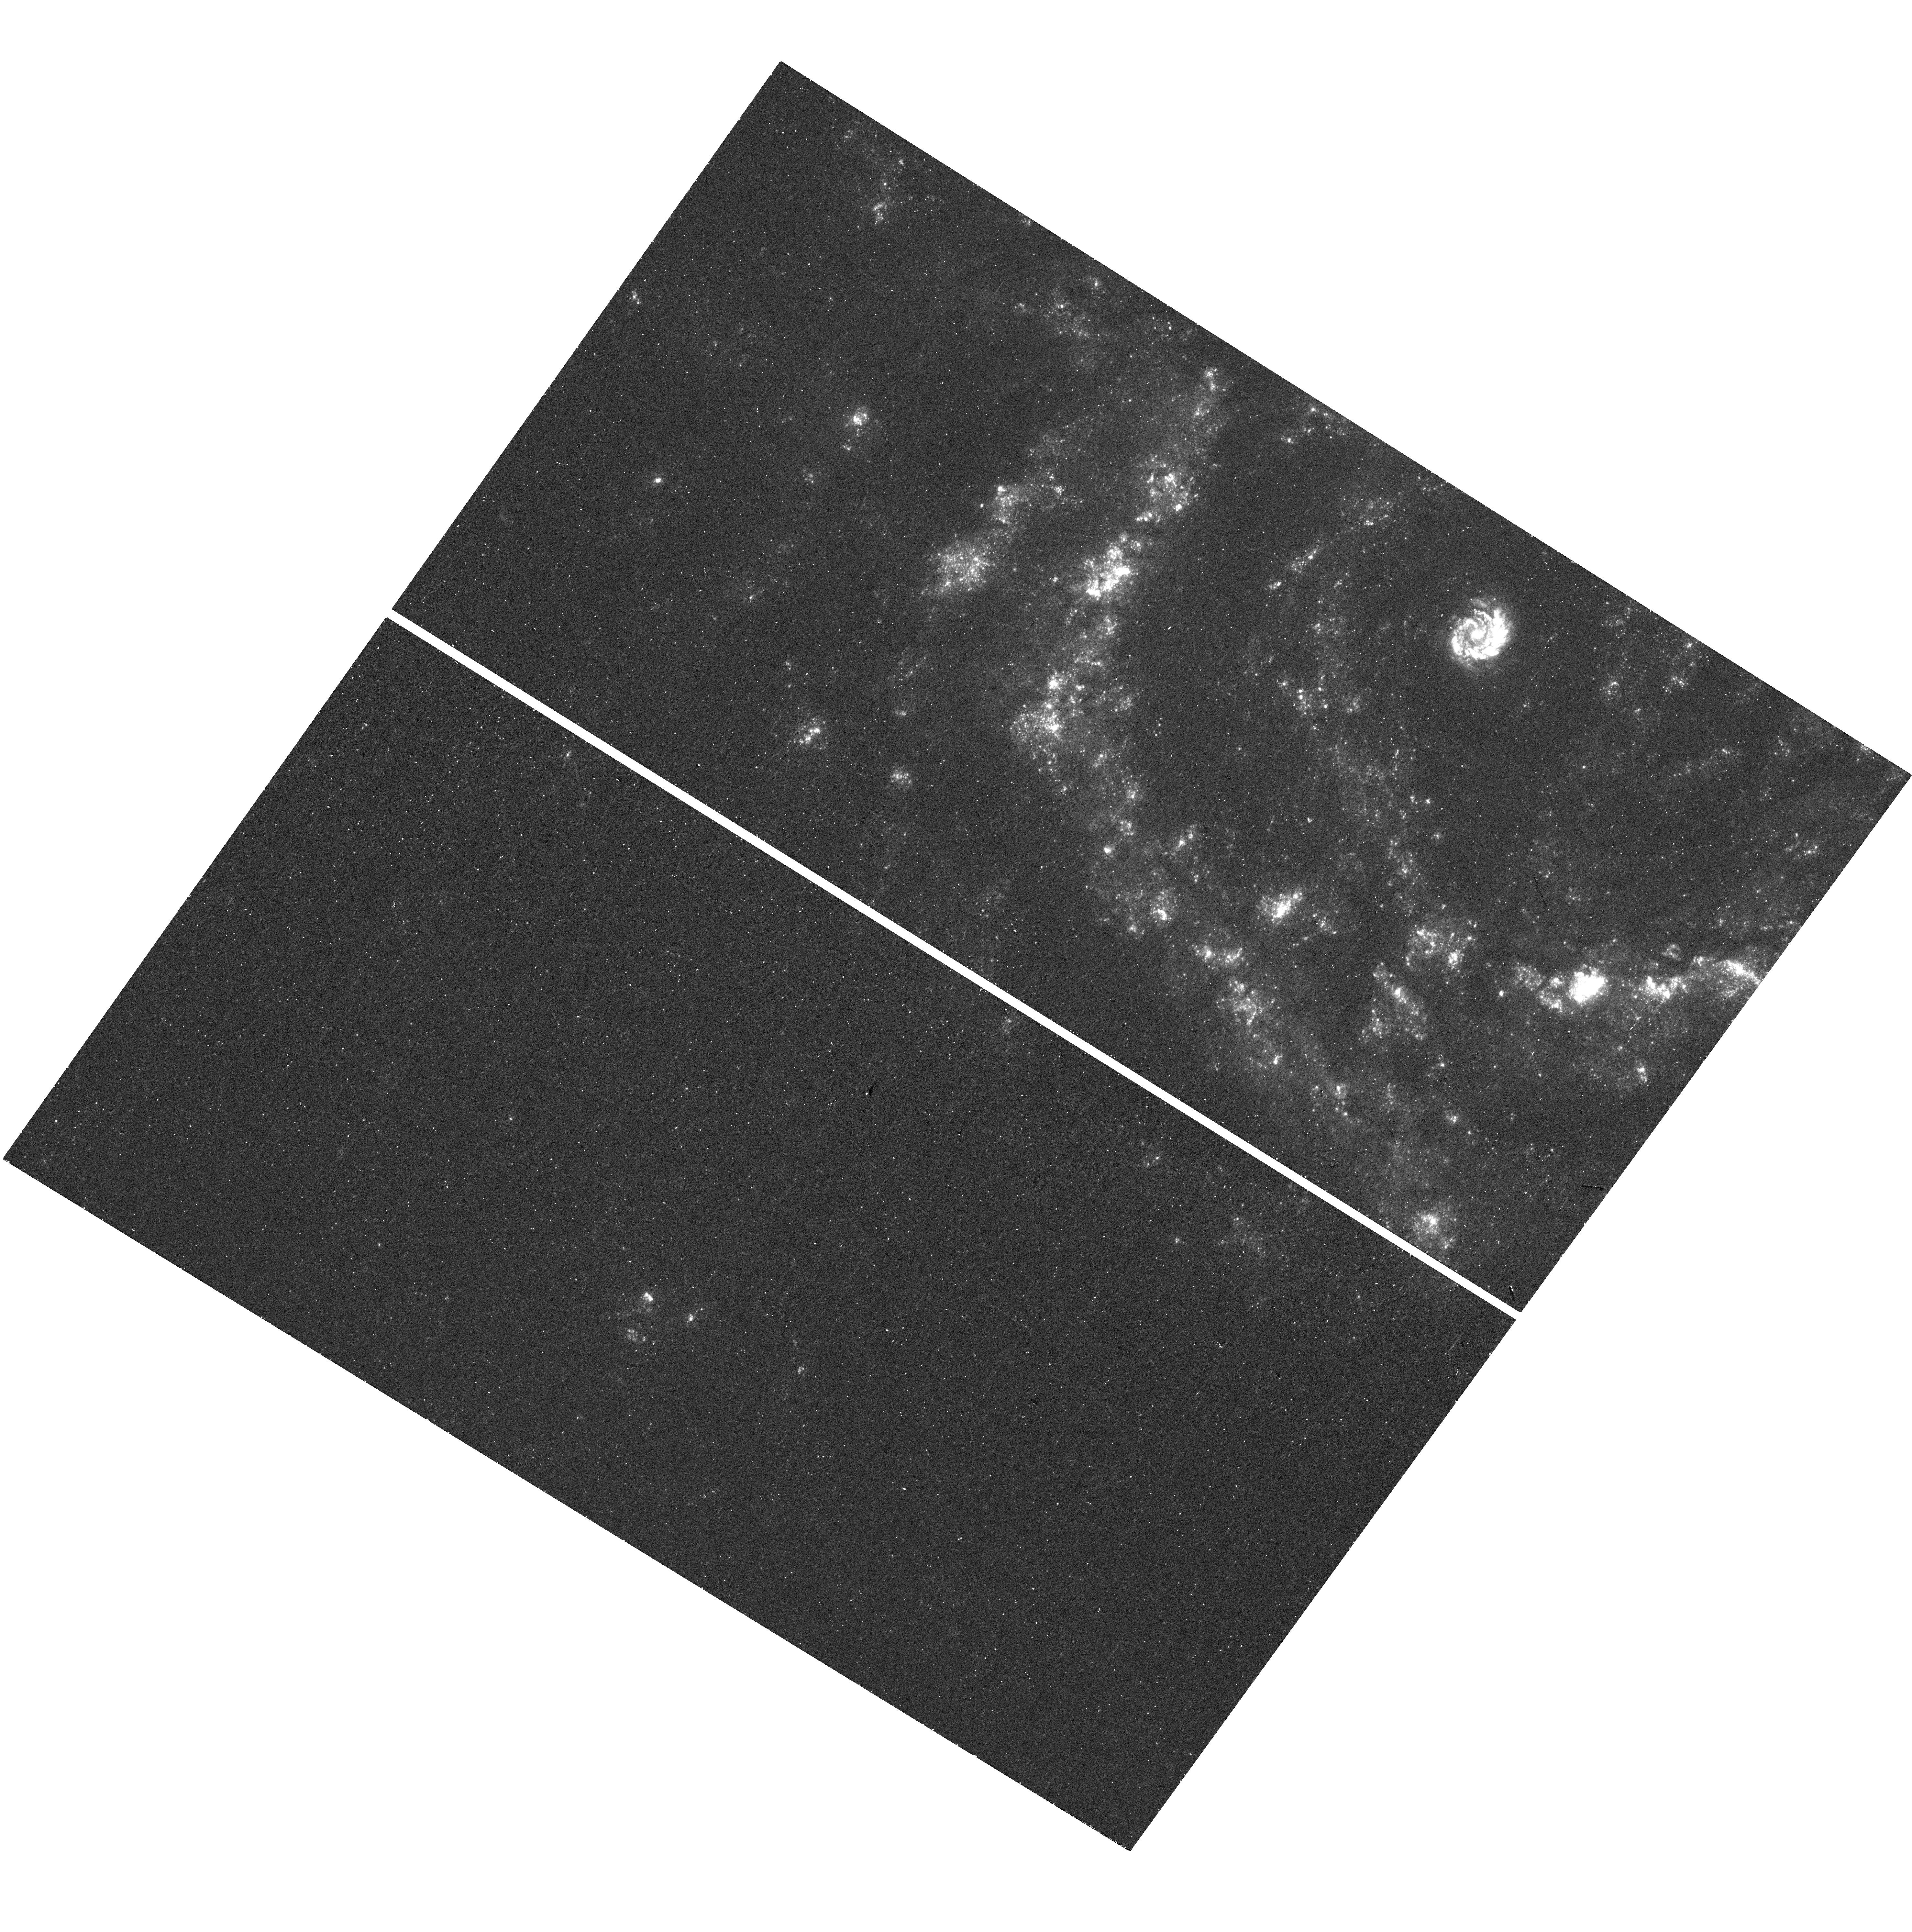
Target: SN2014DT. Instrument: WFC3/UVIS. Filter: F275W. Exposure: 14 min. Observation ID: hst_14779_70_wfc3_uvis_f275w_id7670

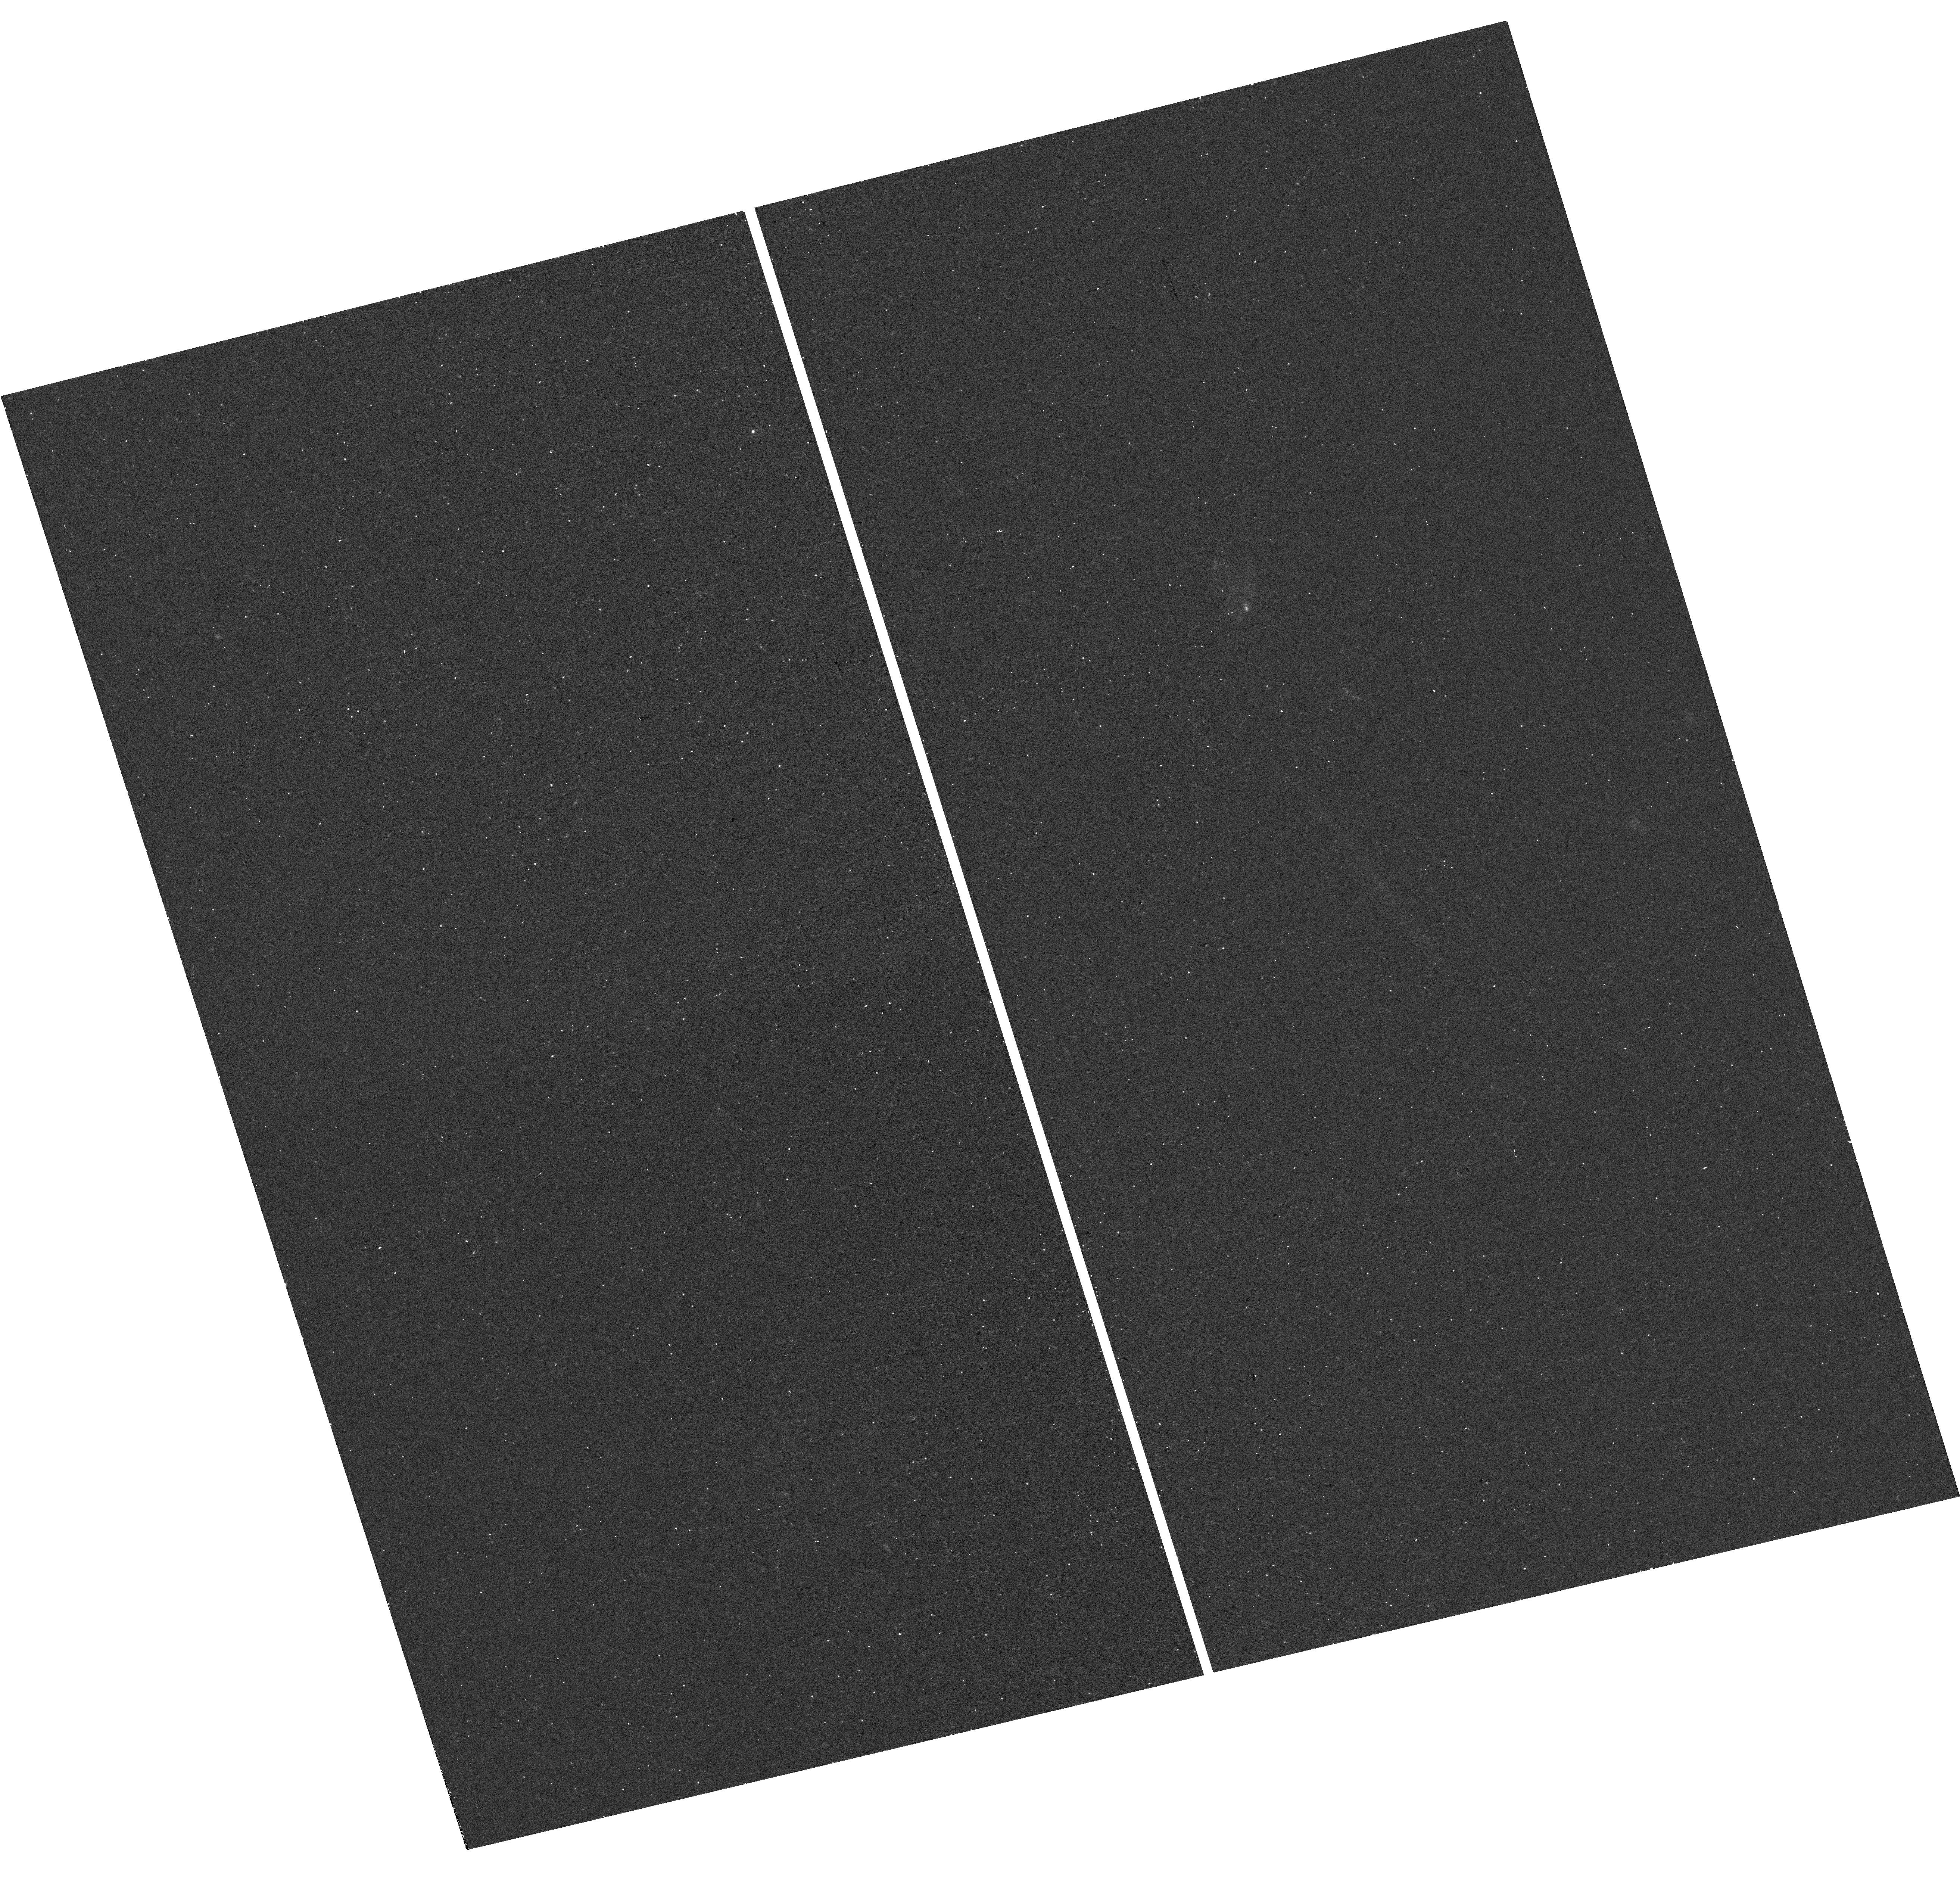
Target: PS1-14OO. Instrument: WFC3/UVIS. Filter: F275W. Exposure: 14 min. Observation ID: hst_14779_22_wfc3_uvis_f275w_id7622

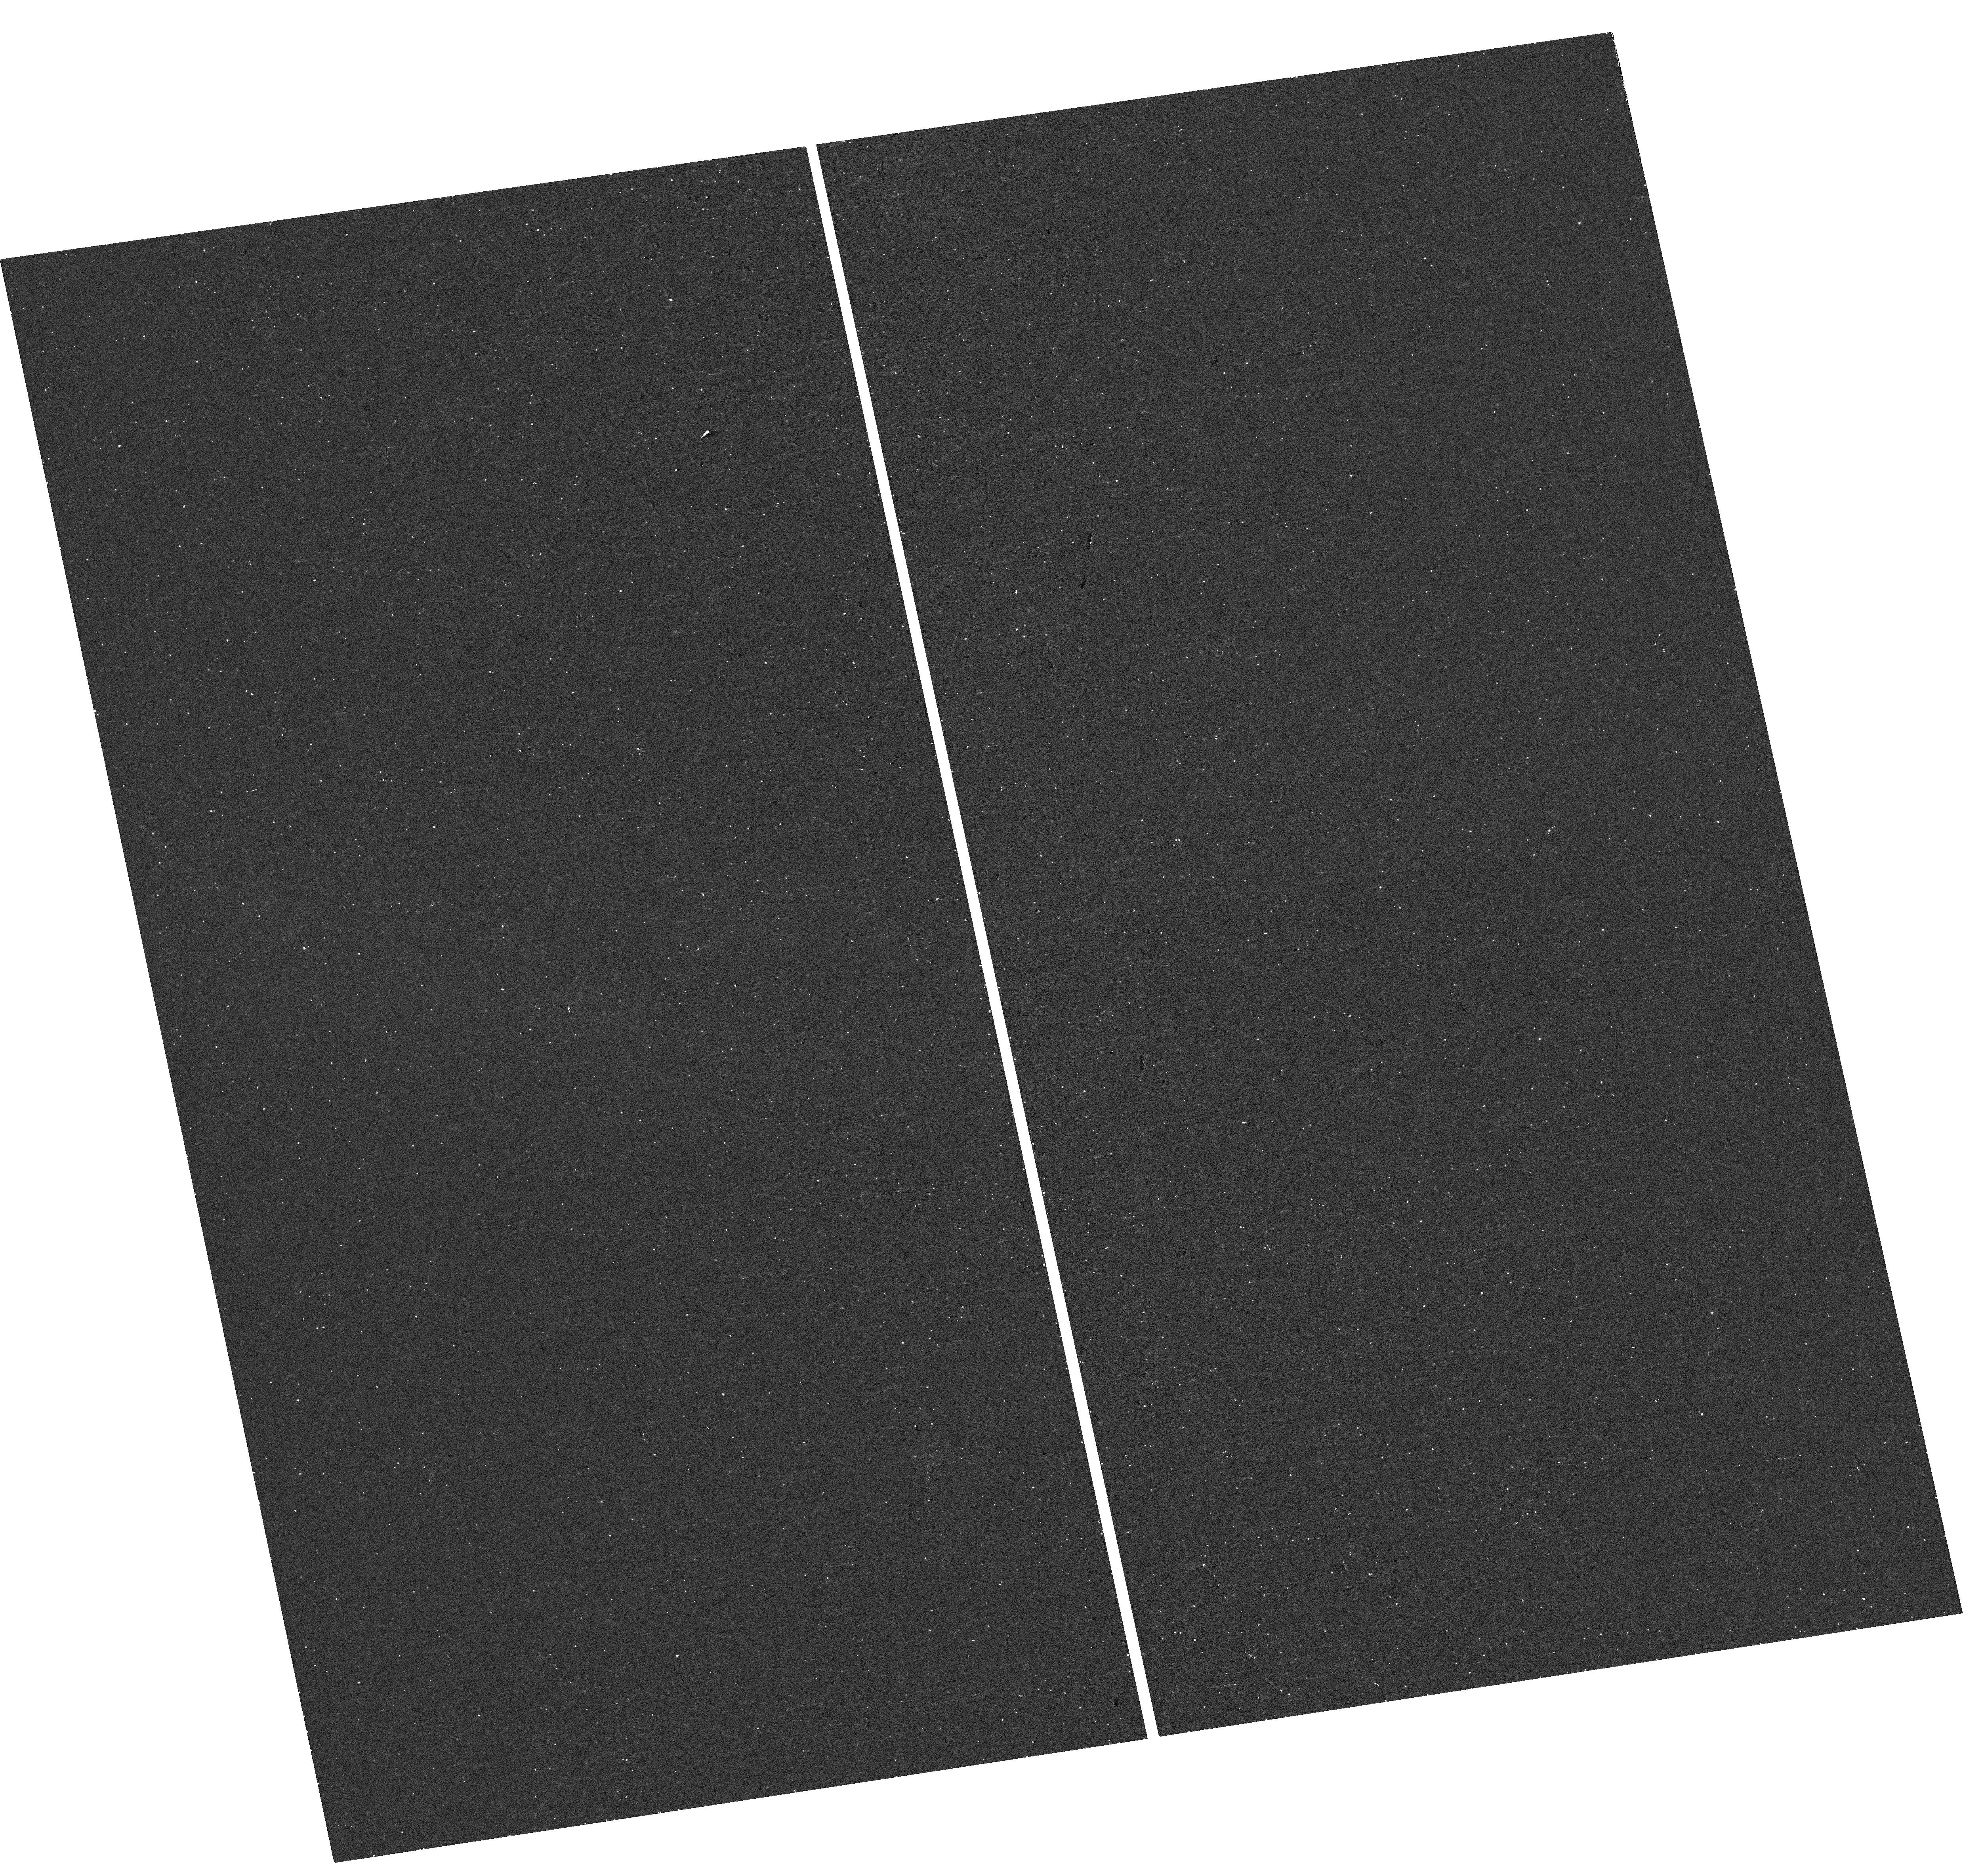
Target: SN2013GH. Instrument: WFC3/UVIS. Filter: F275W. Exposure: 14 min. Observation ID: hst_14779_79_wfc3_uvis_f275w_id7679

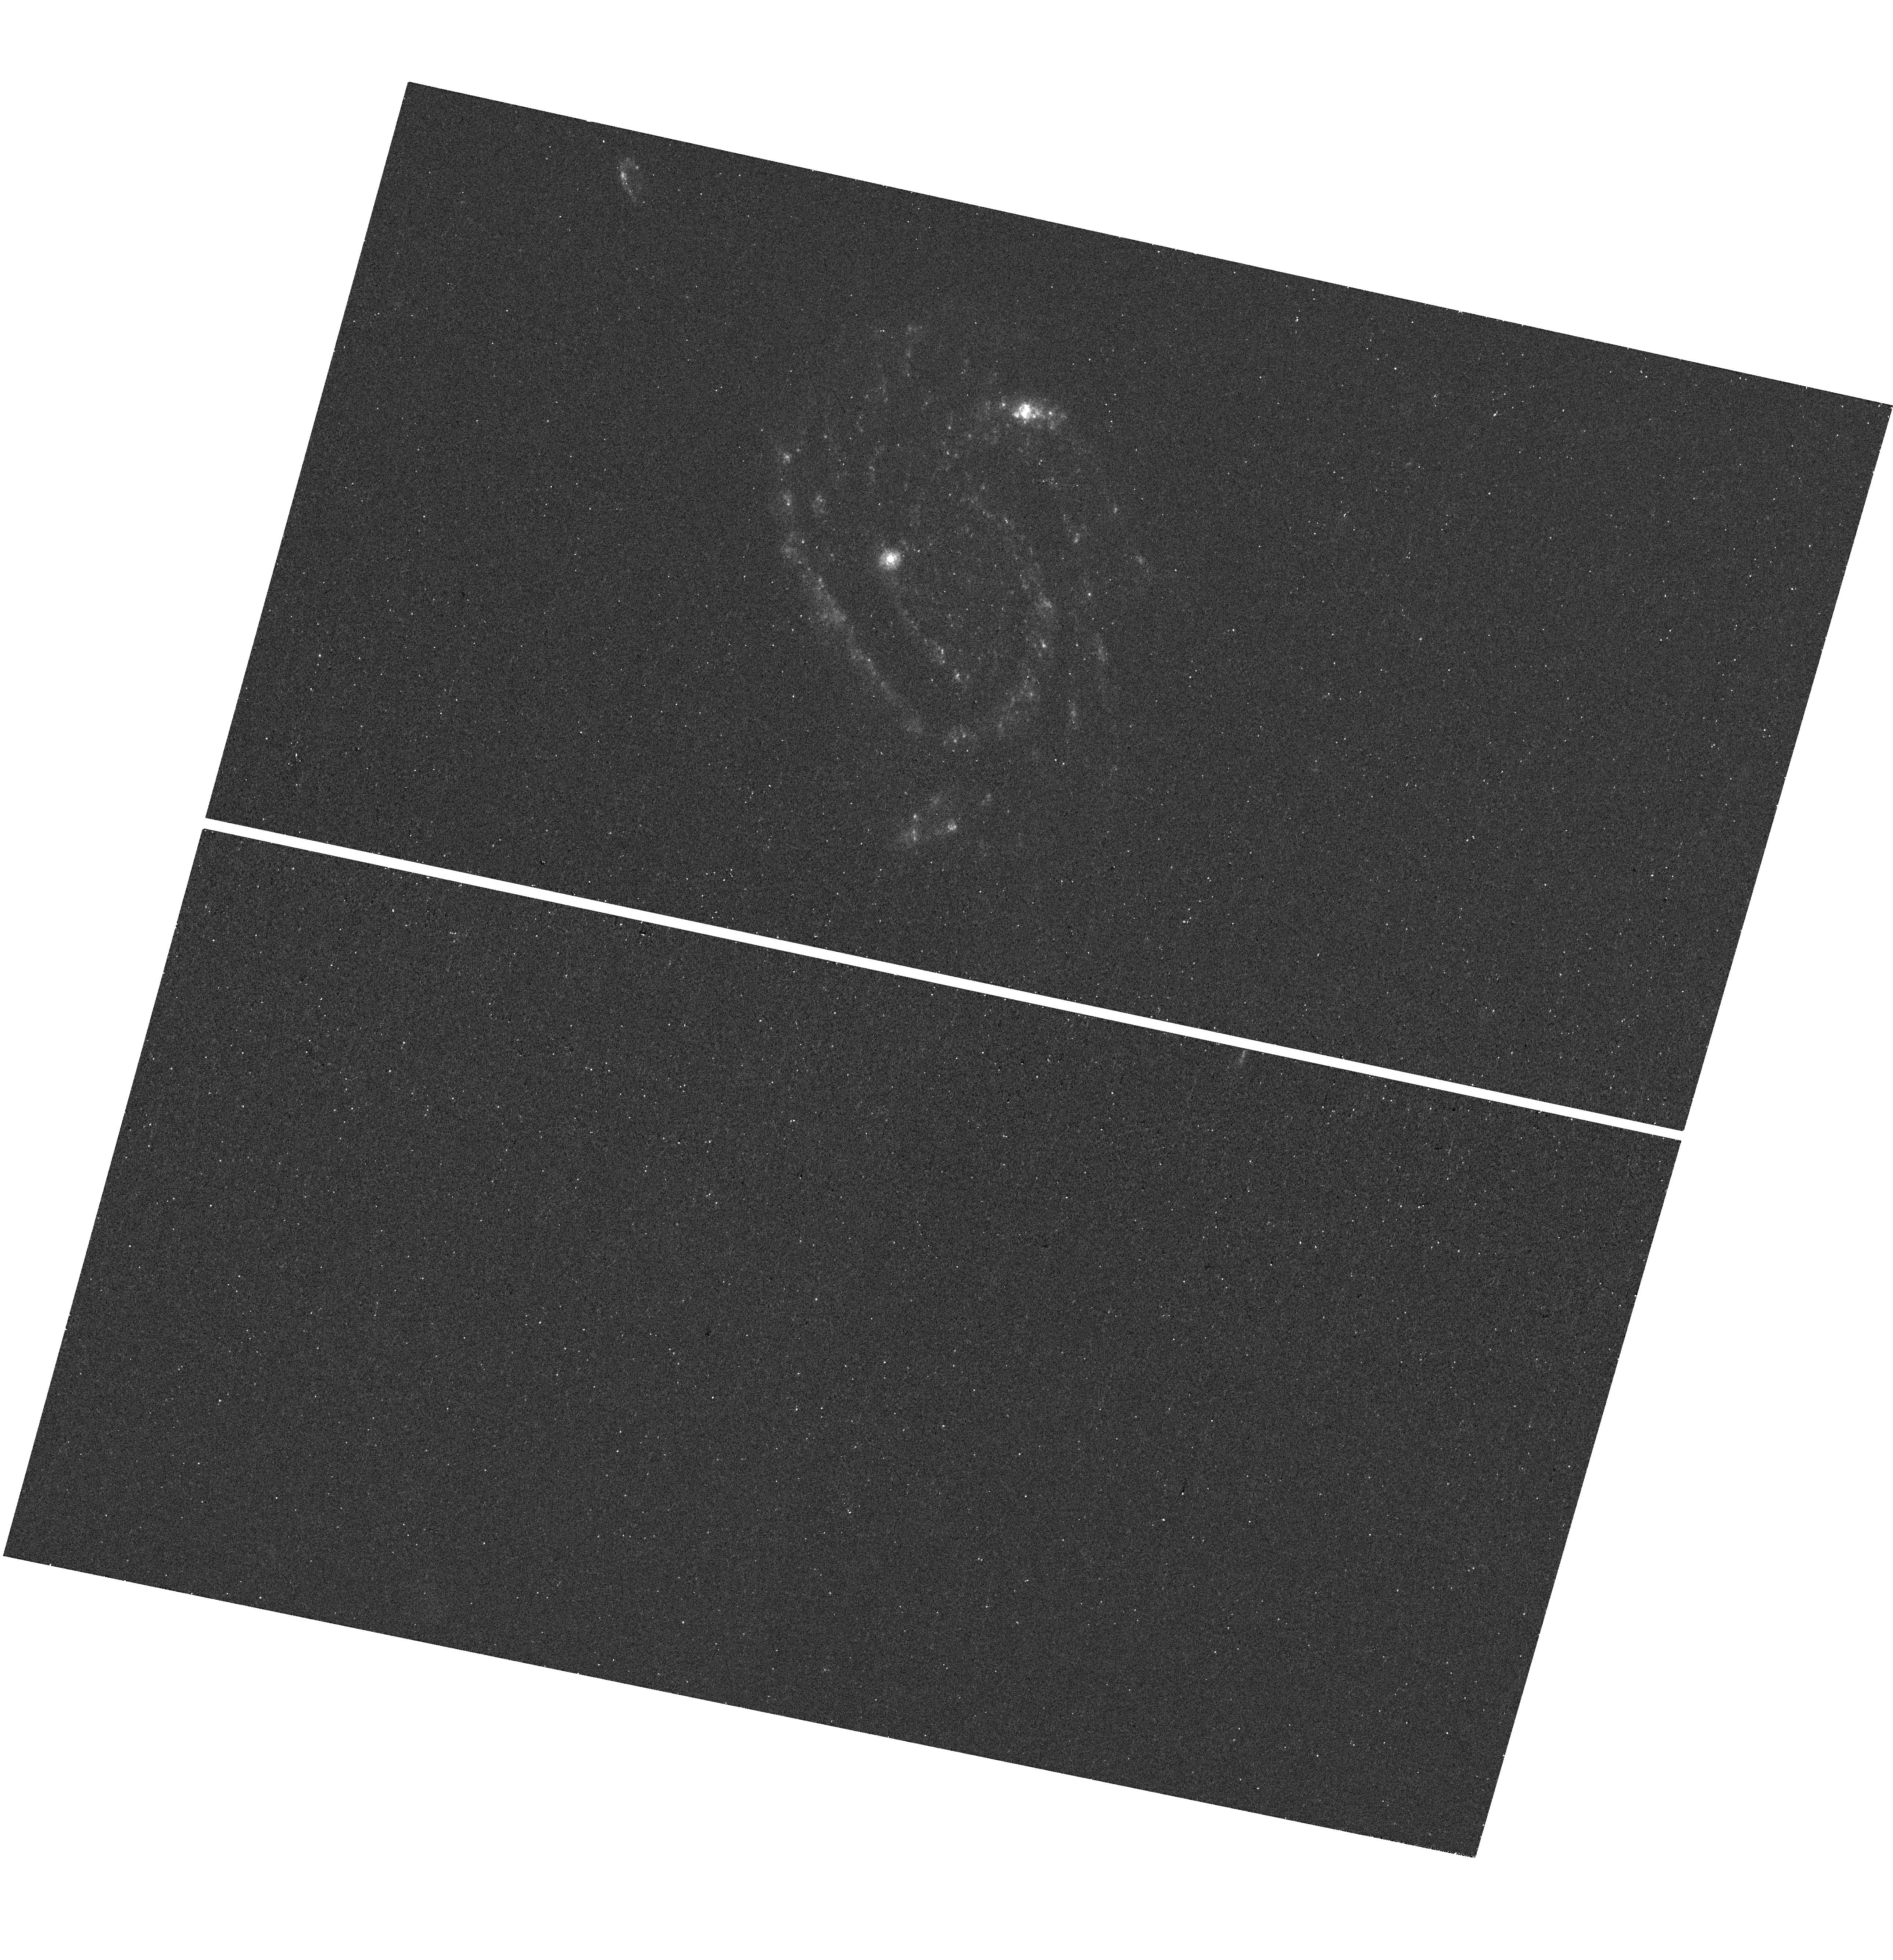
Target: SN2015BD. Instrument: WFC3/UVIS. Filter: F275W. Exposure: 14 min. Observation ID: hst_14779_40_wfc3_uvis_f275w_id7640

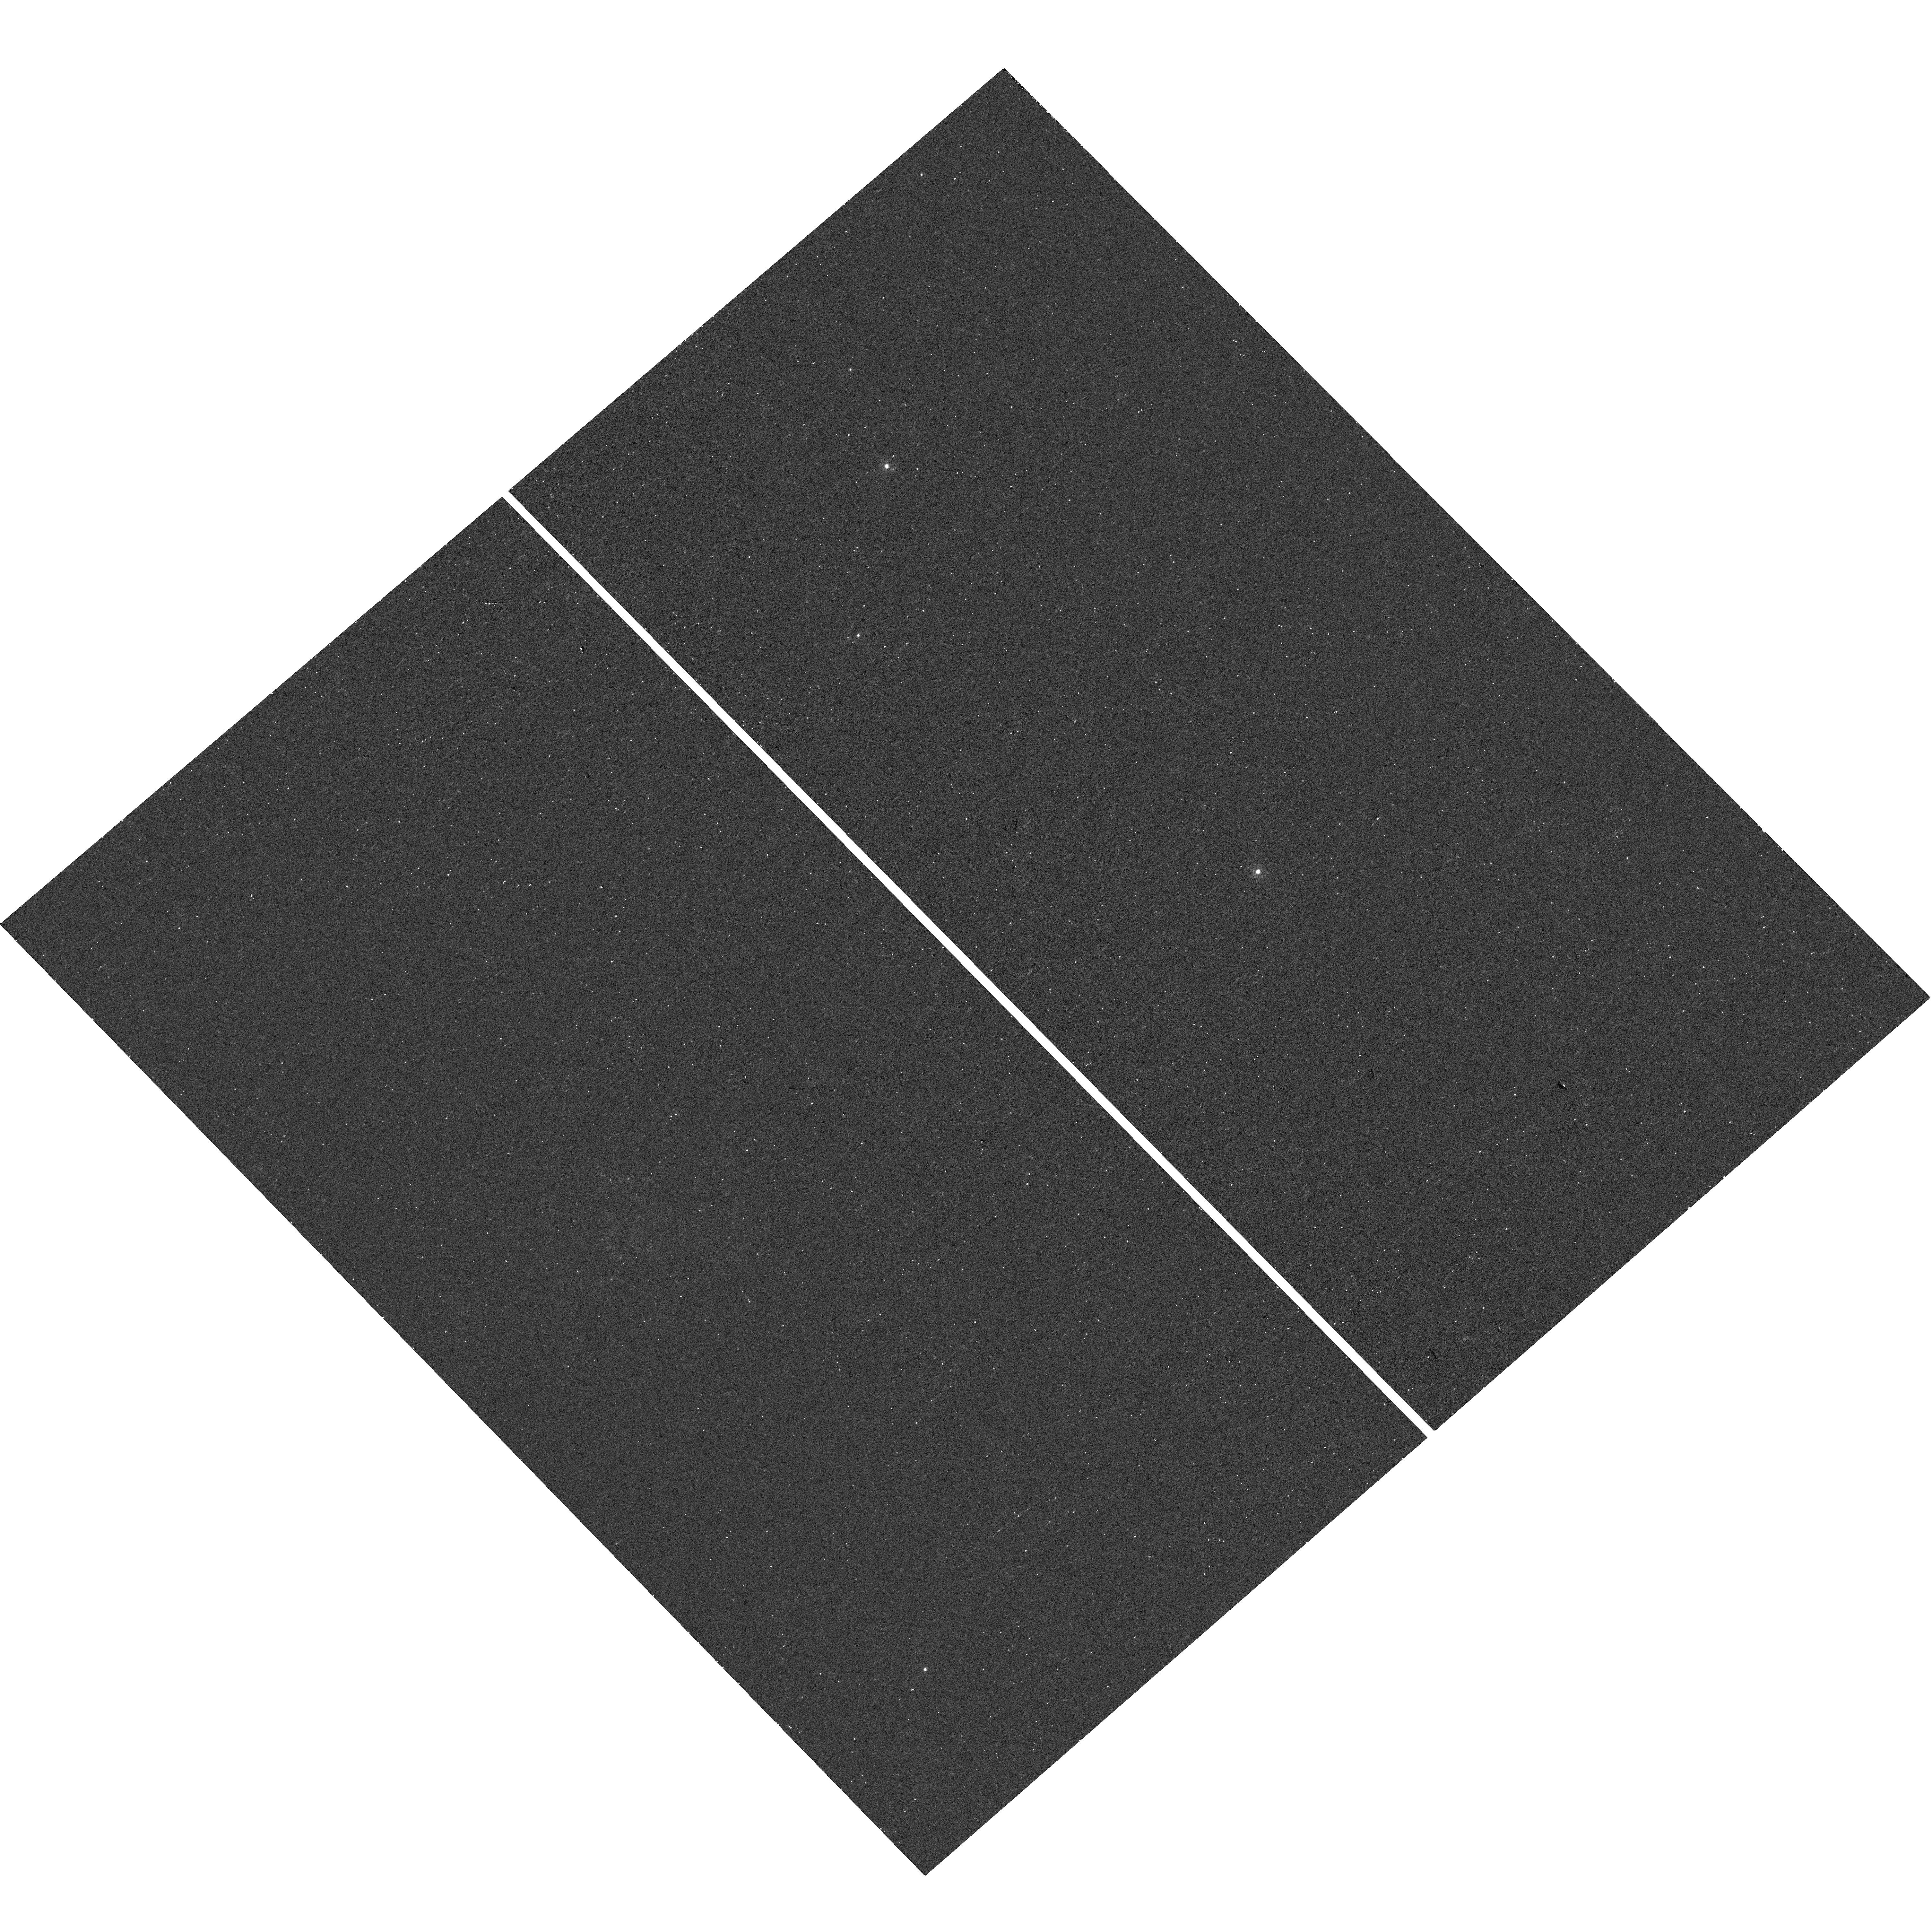
Target: PSNJ02+42. Instrument: WFC3/UVIS. Filter: F275W. Exposure: 14 min. Observation ID: hst_14779_26_wfc3_uvis_f275w_id7626

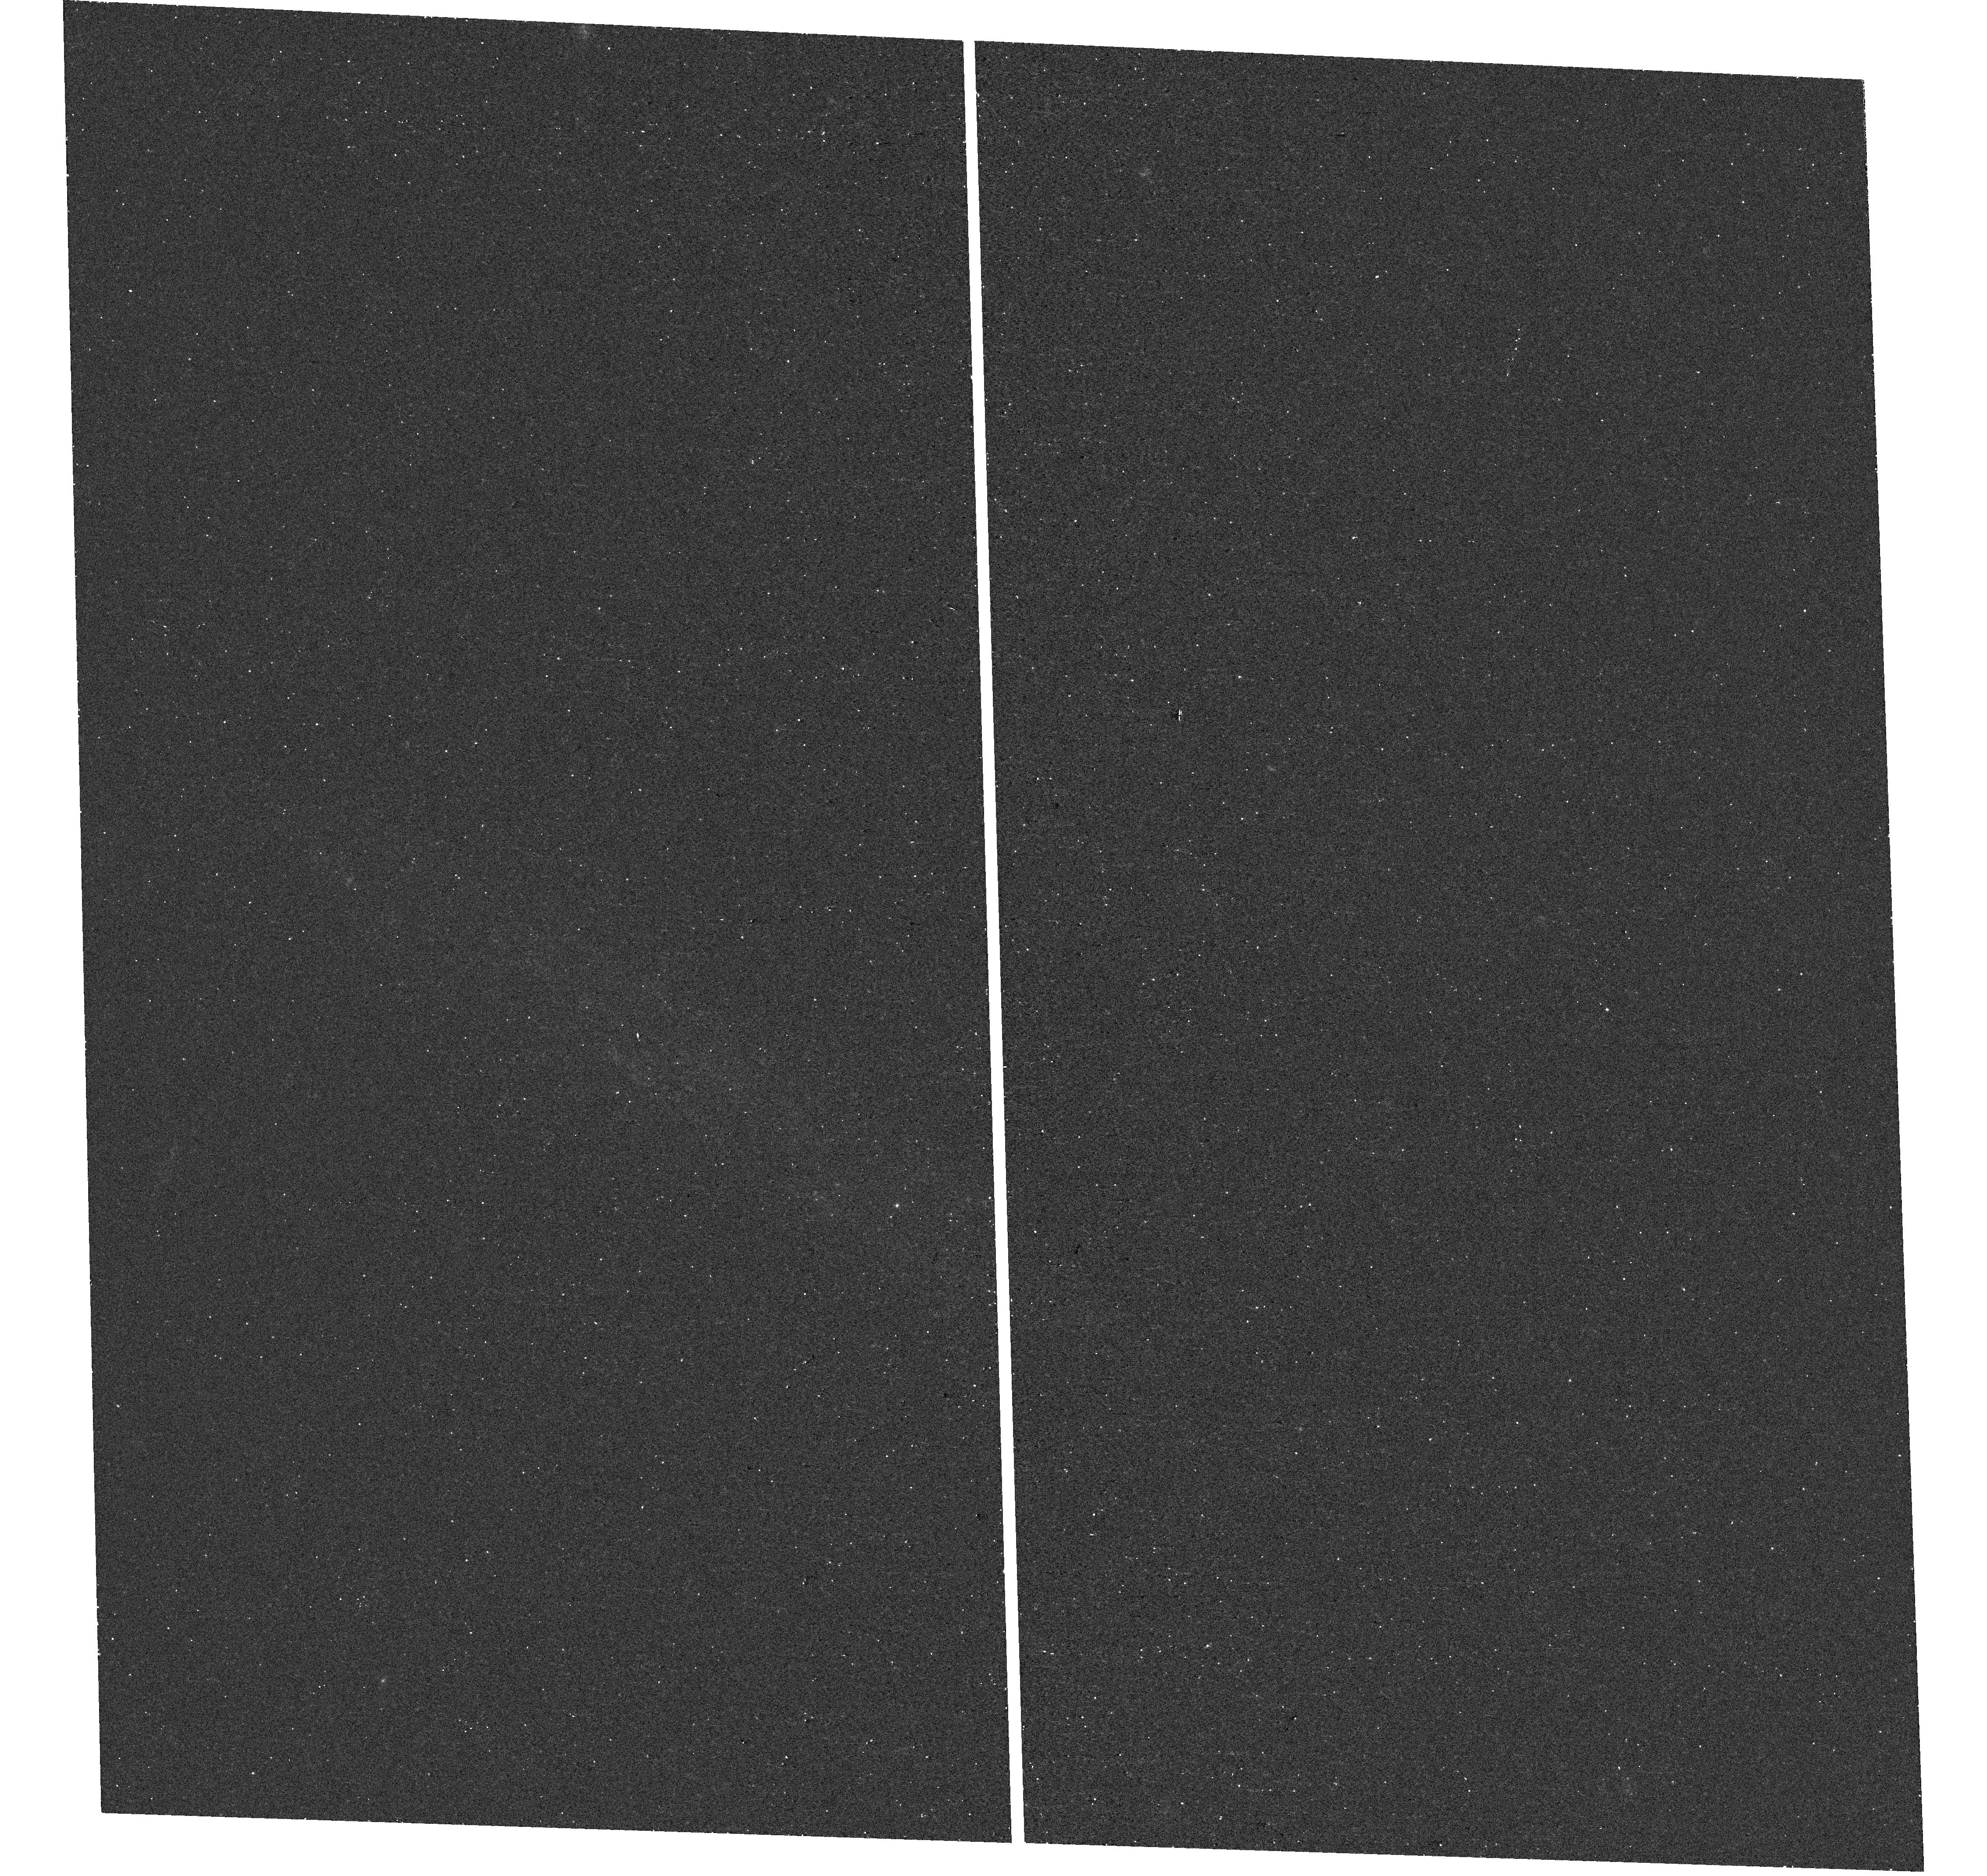
Target: SN2015AW. Instrument: WFC3/UVIS. Filter: F275W. Exposure: 14 min. Observation ID: hst_14779_39_wfc3_uvis_f275w_id7639

A NUV Imaging Survey for Circumstellar Material in Type Ia Supernovae (PI: Graham, Melissa Lynn)

We propose a new SNAP program to evaluate the occurrence of interaction between putative circumstellar material (CSM) and the ejecta of Type Ia supernovae (SNe Ia) using NUV imaging at >1 year after explosion. CSM is predicted to exist for up to 20% of SNe Ia, but has only been confirmed for a small number events in which we catch the SN ejecta interact with the CSM. This discrepancy may be due to CSM commonly residing at large radii, in which case the ejecta only interacts at >1 year after explosion, and/or because the signature of interaction is clearest in the NUV, as no late-time NUV SN Ia survey has yet been initiated. Our proposed NUV snapshot survey targets a subset of local-universe SNeIa that are most likely to have a progenitor system with CSM, and requires only one 20 minute duration visit per target. These NUV images will assess prevalence, radius, mass and composition of CSM in SN Ia systems, and help to constrain the progenitor models for these valuable cosmological standard candles.